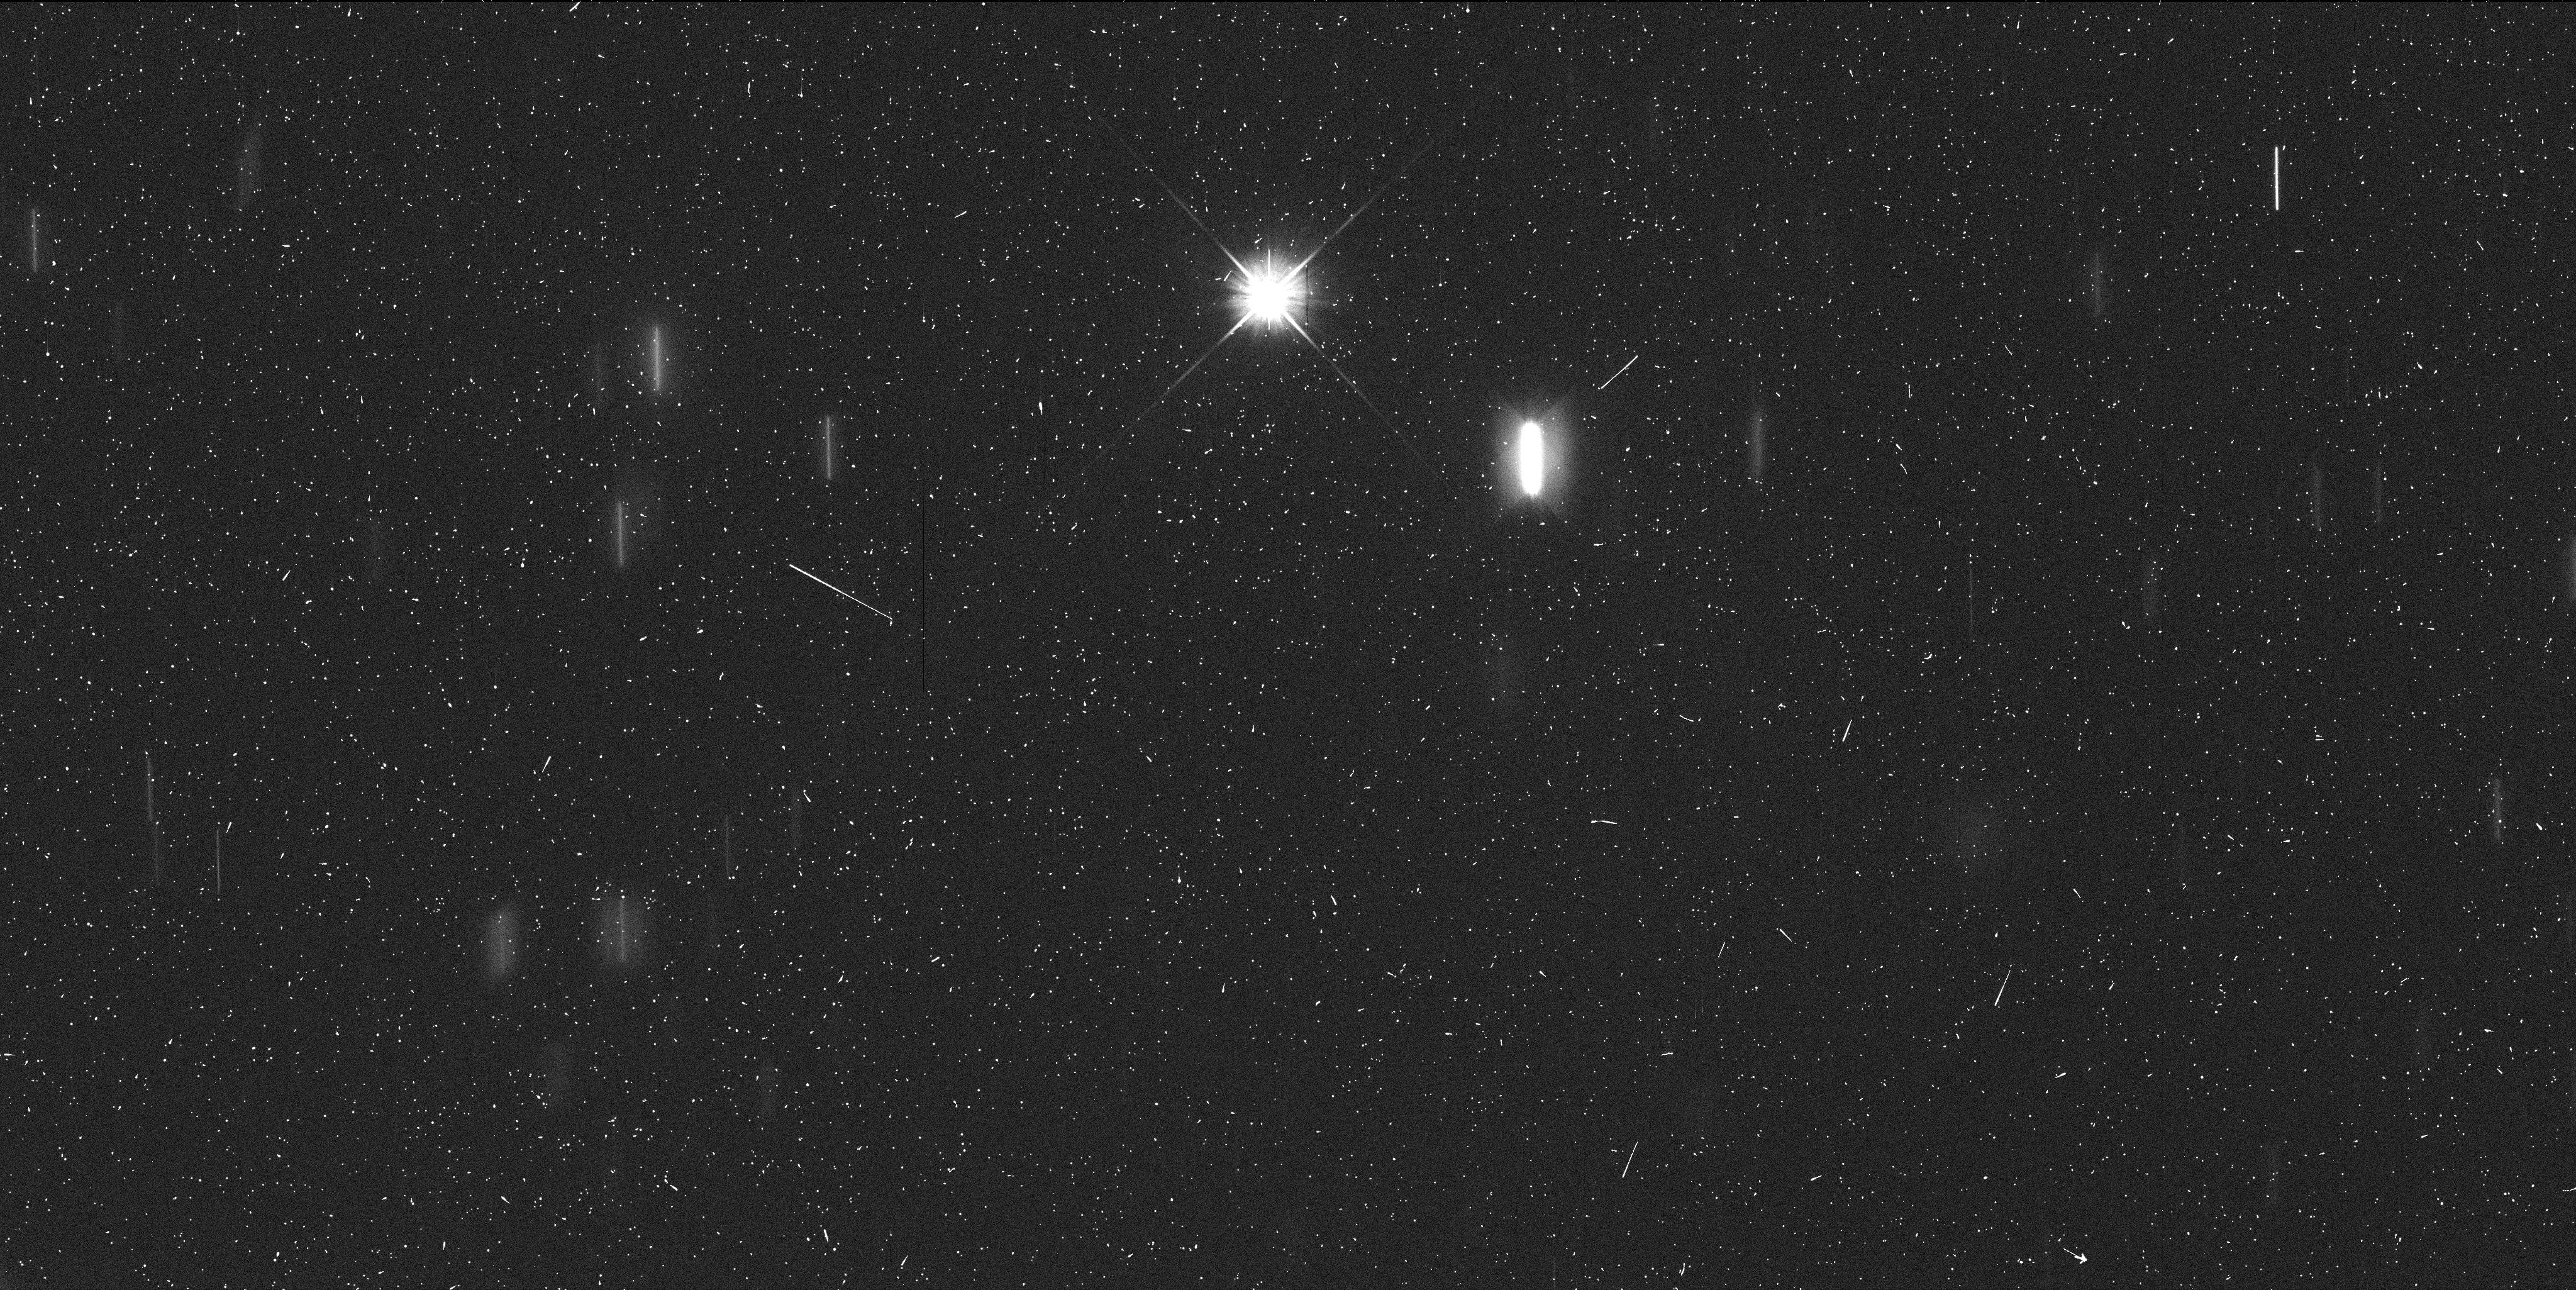
Target: MBC-596-SCHEILA. Instrument: WFC3/UVIS. Filter: F606W. Exposure: 6 min. Observation ID: ibo402lyq

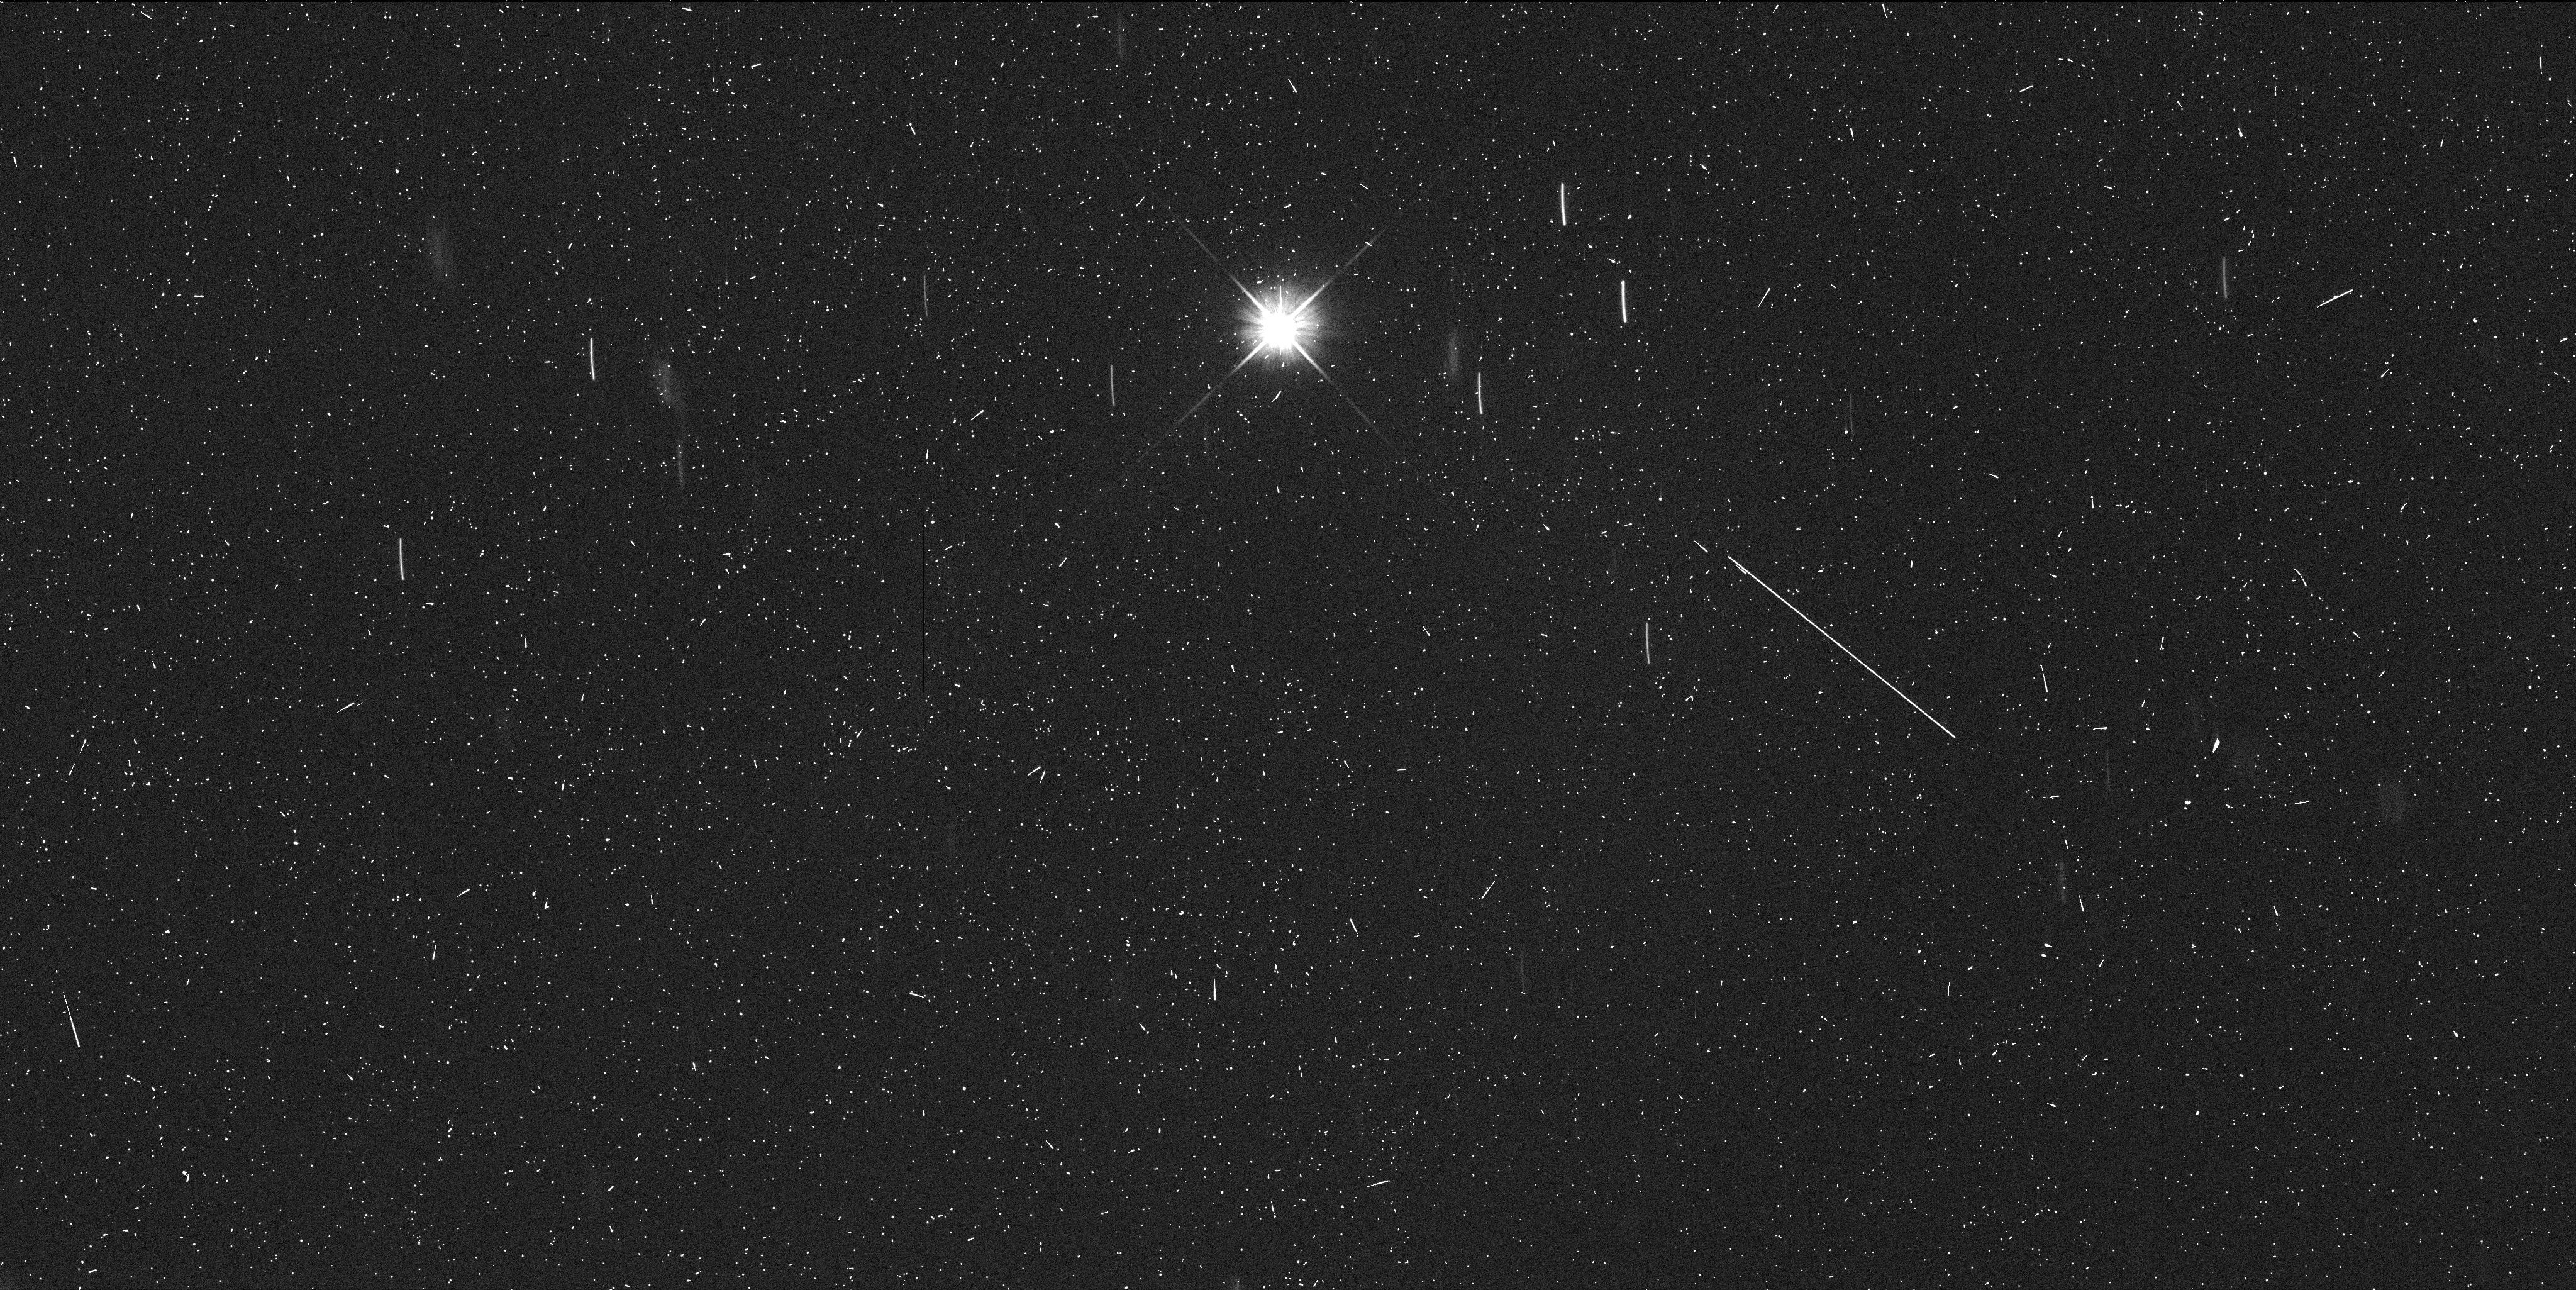
Target: MBC-596-SCHEILA. Instrument: WFC3/UVIS. Filter: F606W. Exposure: 6 min. Observation ID: ibo401fdq

Investigating the Outburst of Asteroid 596 Scheila: Main Belt Comet vs Collisional Origin (PI: Jewitt, David)

On 2010 Dec 11 the Catalina Sky Survey discovered a coma around the 113km asteroid 596 Scheila. Mass loss from such a large, slowly rotating object (escape speed 50 m/s) is unprecedented.? It can only be driven by impact or by drag forces from sublimated gas, as occurs in classical comets.? We propose a 2-orbit Hubble investigation of 596 Scheila to decide between these alternatives and to assess variability in the near-nucleus environment. Deep images will be used to examine fine-scale coma structures including jets and decameter-sized fragments, if present, and to measure the expansion velocities of the ejected material.? With its high spatial resolution and point-spread-function stability, Hubble is uniquely suited to this investigation.